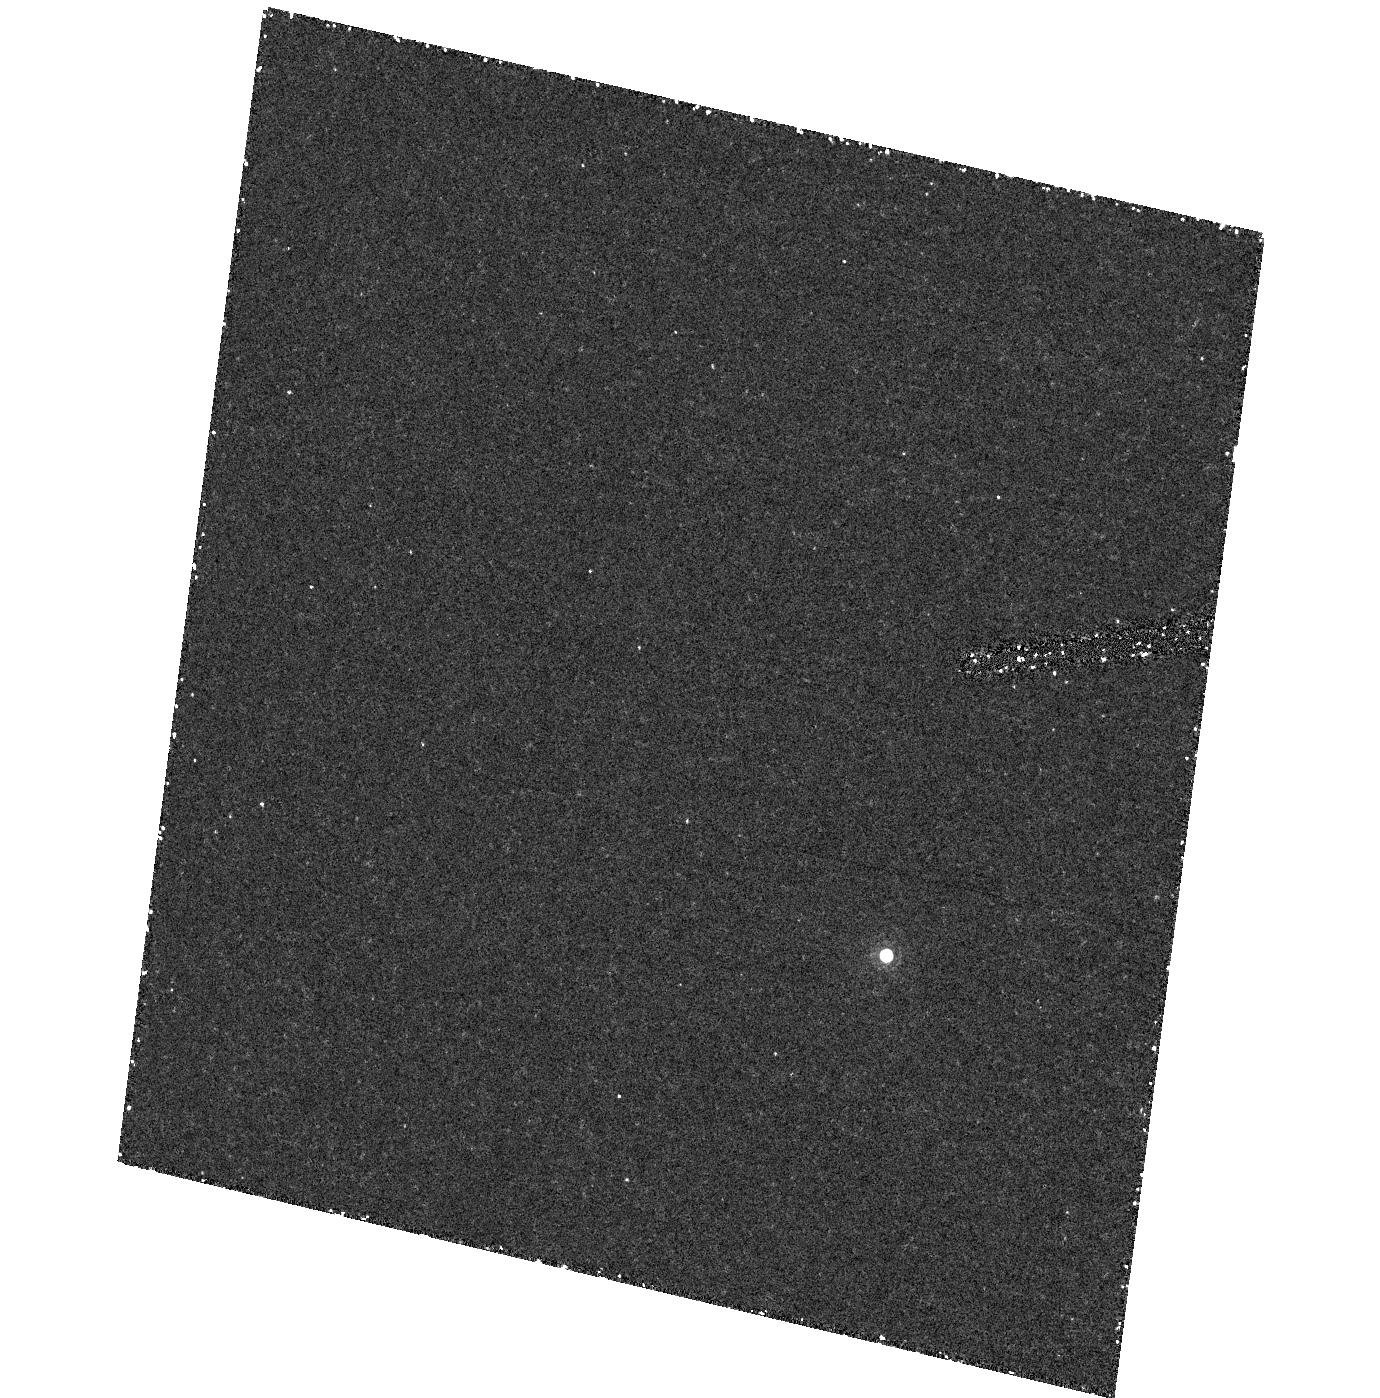
Target: field at RA 53.195°, Dec -27.914°. Instrument: ACS/HRC. Filter: F892N. Exposure: 55 min. Observation ID: hst_9352_c2_acs_hrc_f892n_j8g6c2

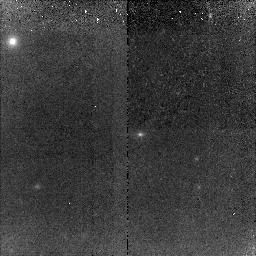
Target: SN2002ZV. Instrument: NICMOS/NIC2. Filter: F110W. Exposure: 1.5 h. Observation ID: n8g6cw010

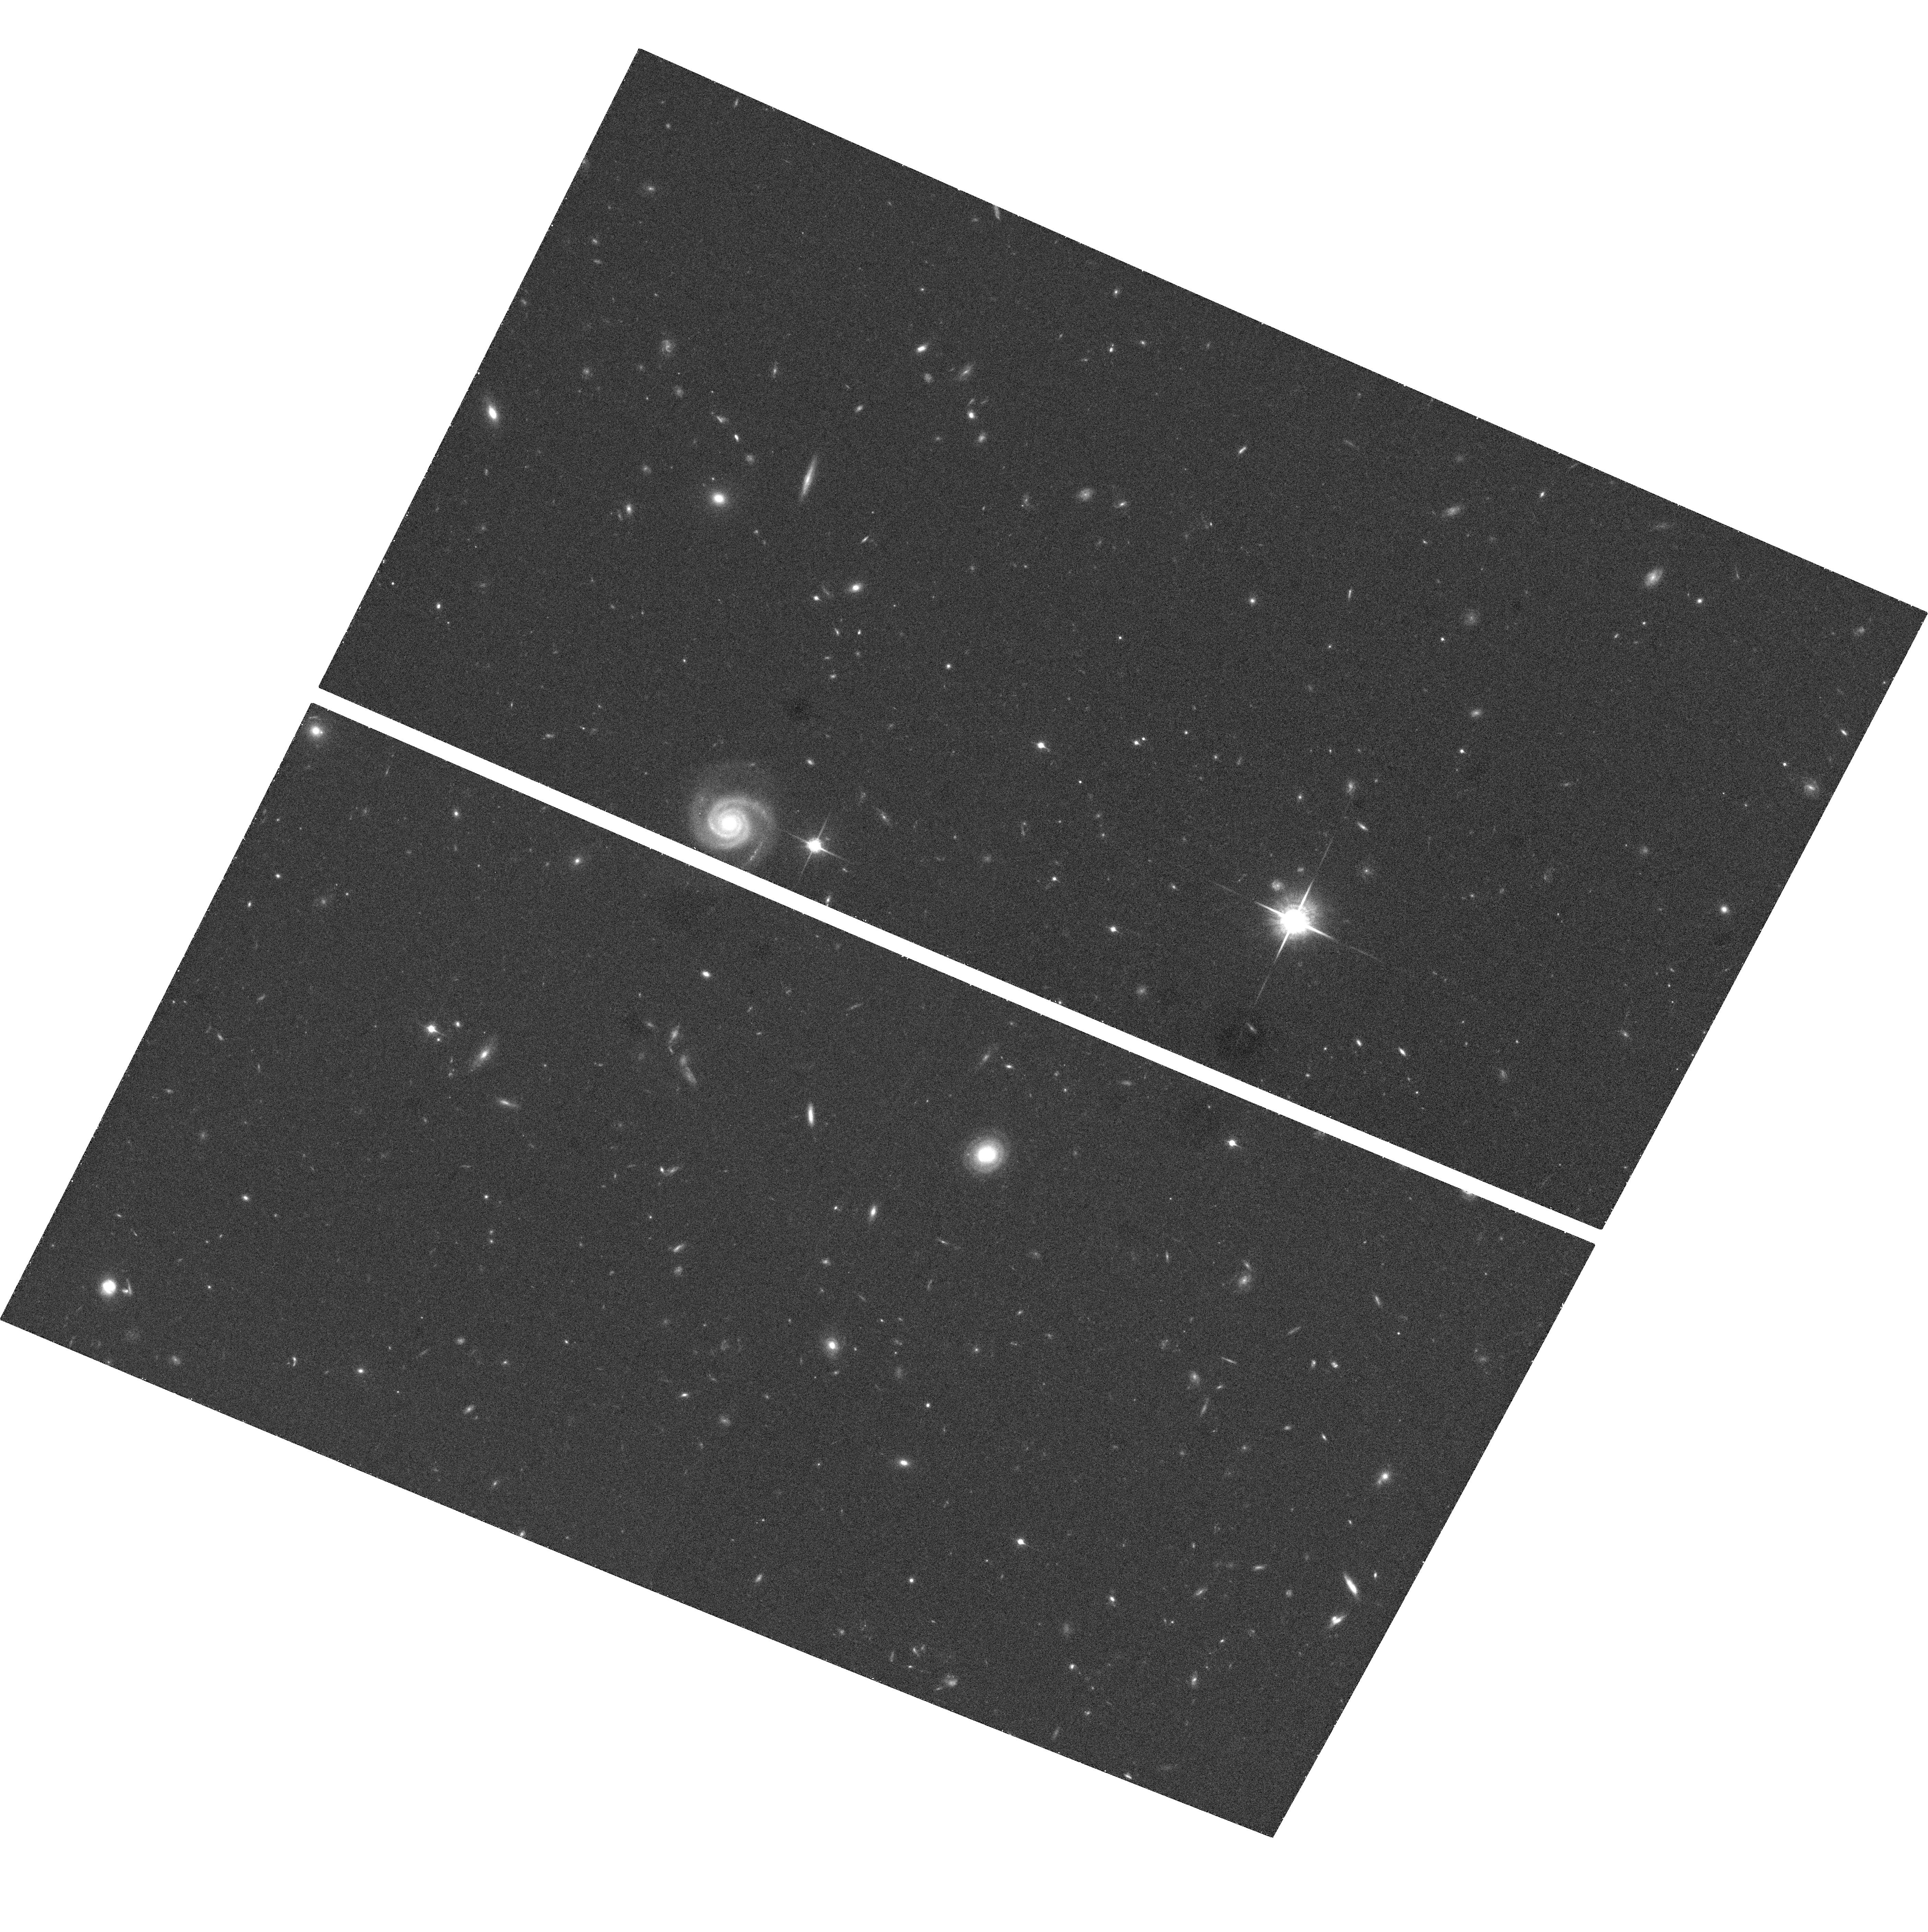
Target: SN2003ZT-ACS. Instrument: ACS/WFC. Filter: F850LP. Exposure: 32 min. Observation ID: hst_9352_z8_acs_wfc_f850lp_j8g6z8

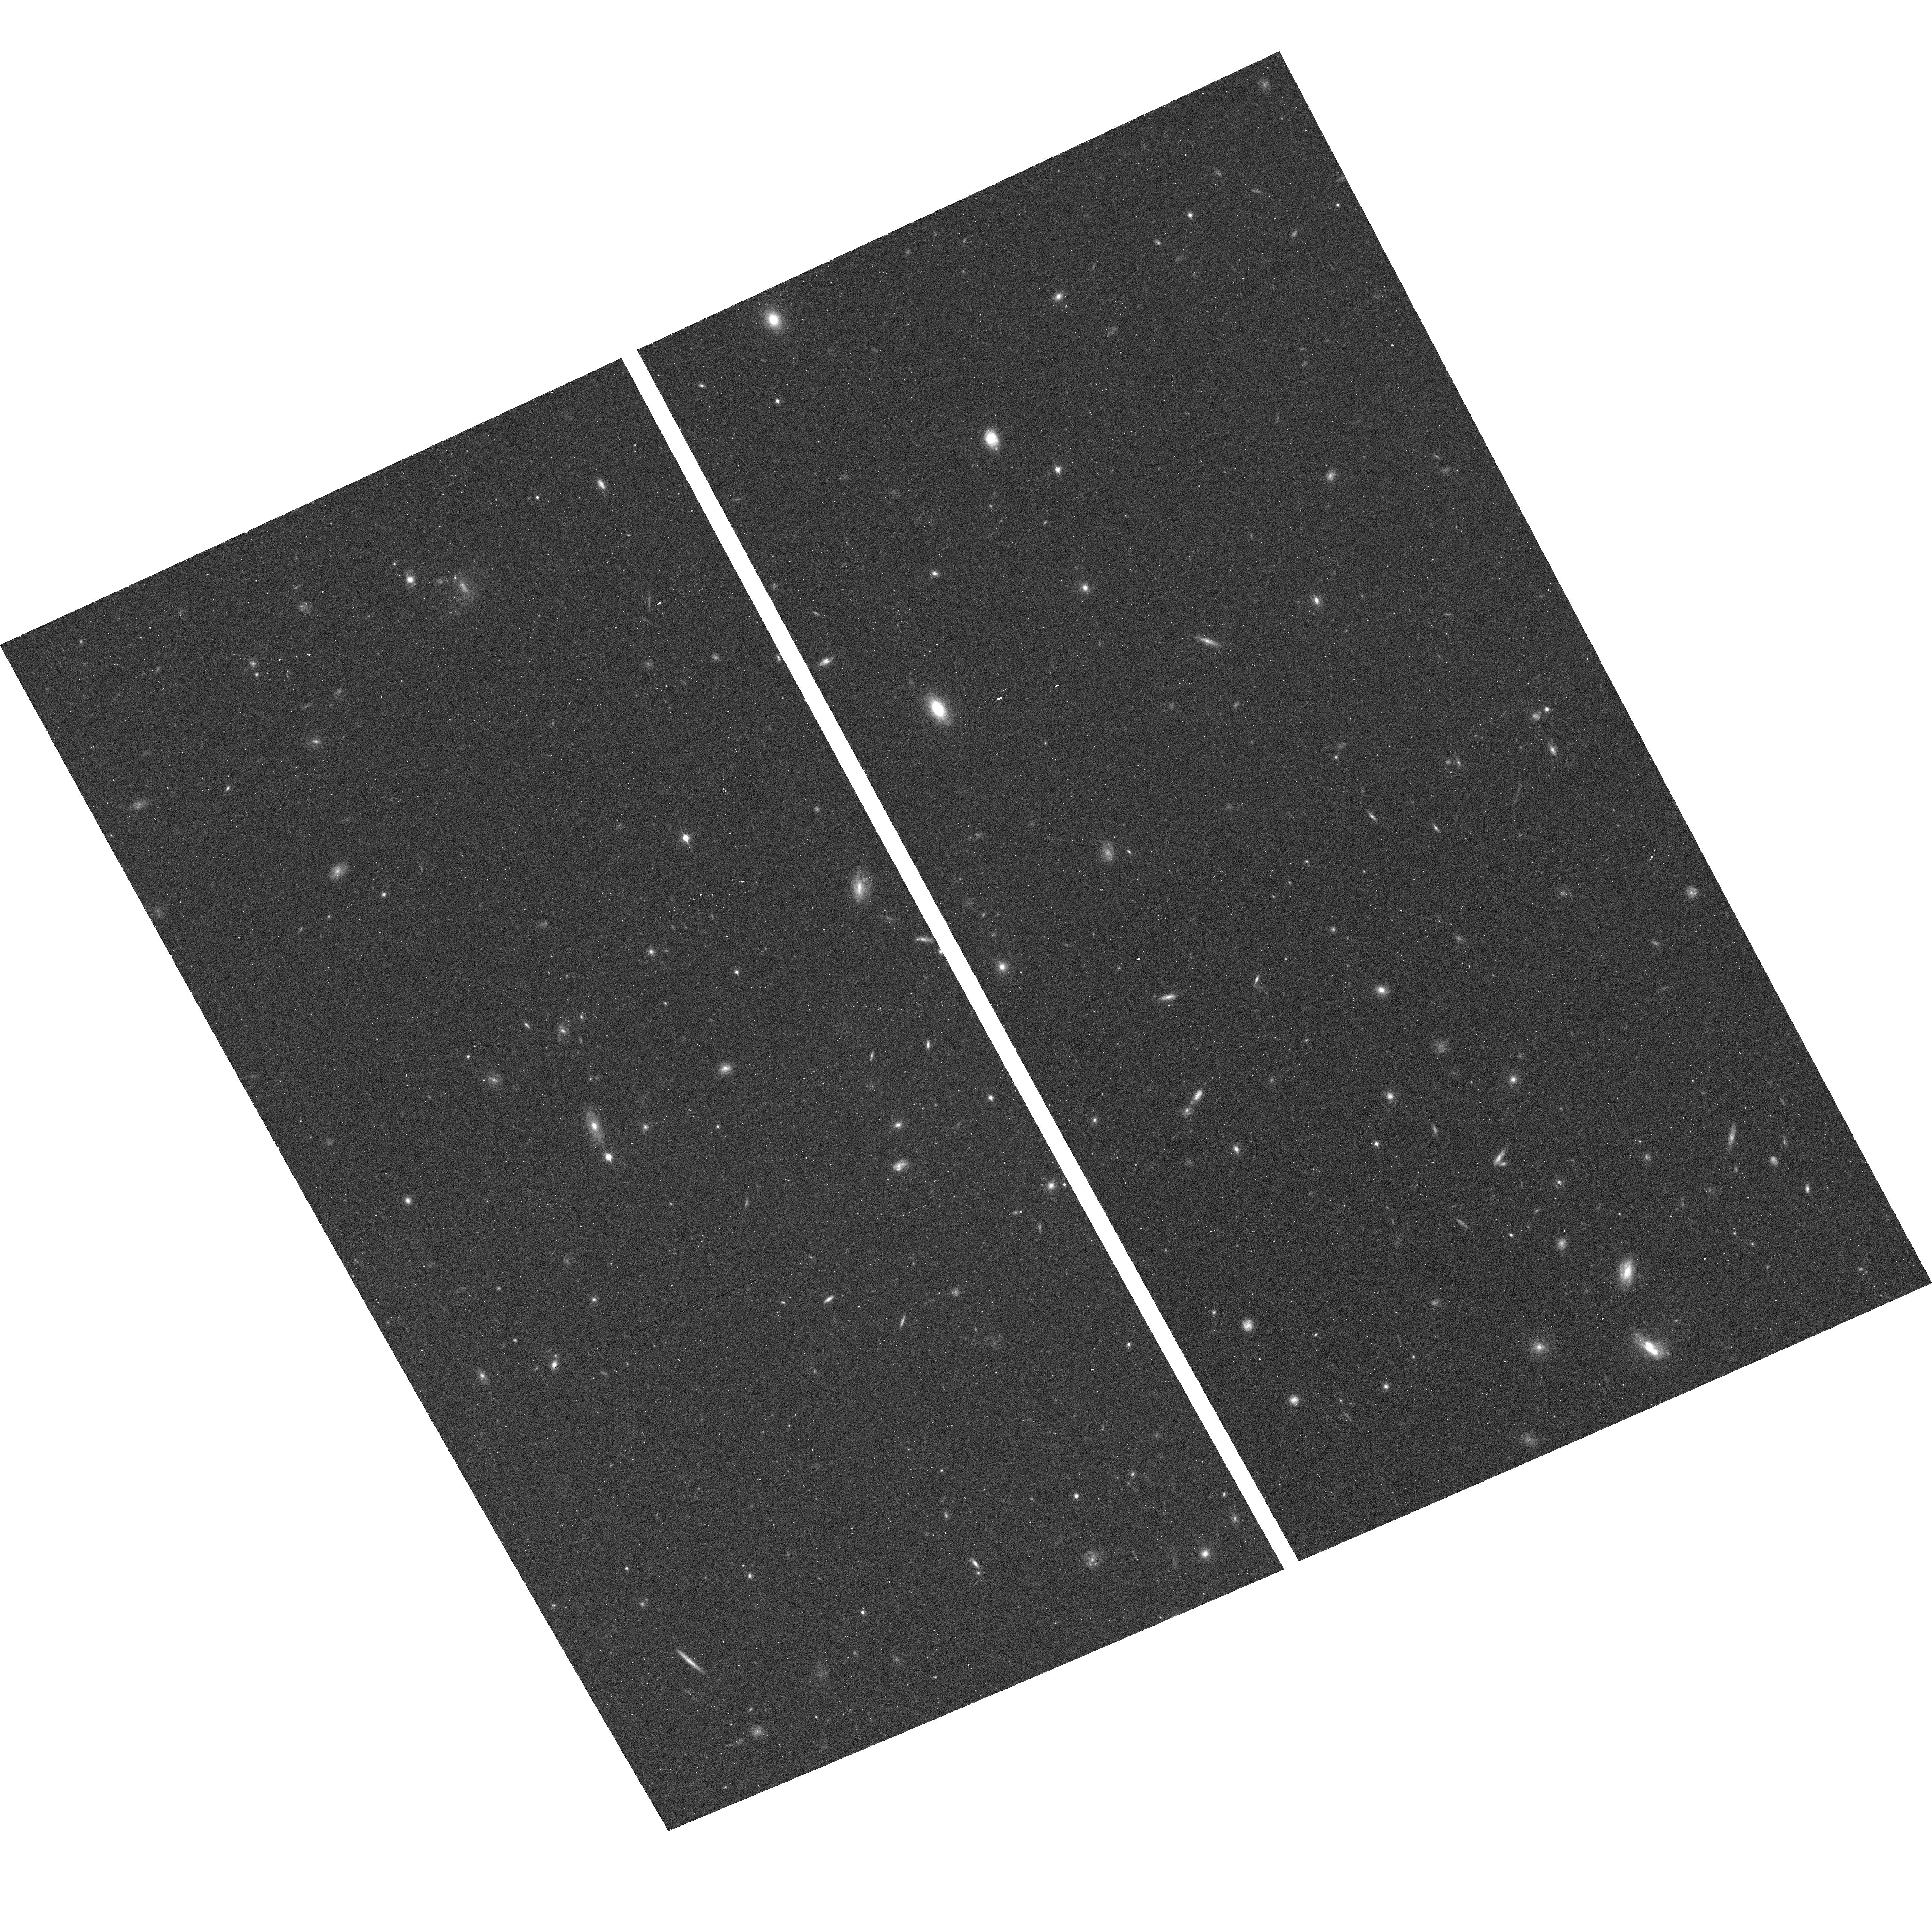
Target: SN2002DD. Instrument: ACS/WFC. Filter: F850LP. Exposure: 18 min. Observation ID: hst_9352_k1_acs_wfc_f850lp_j8g6k1

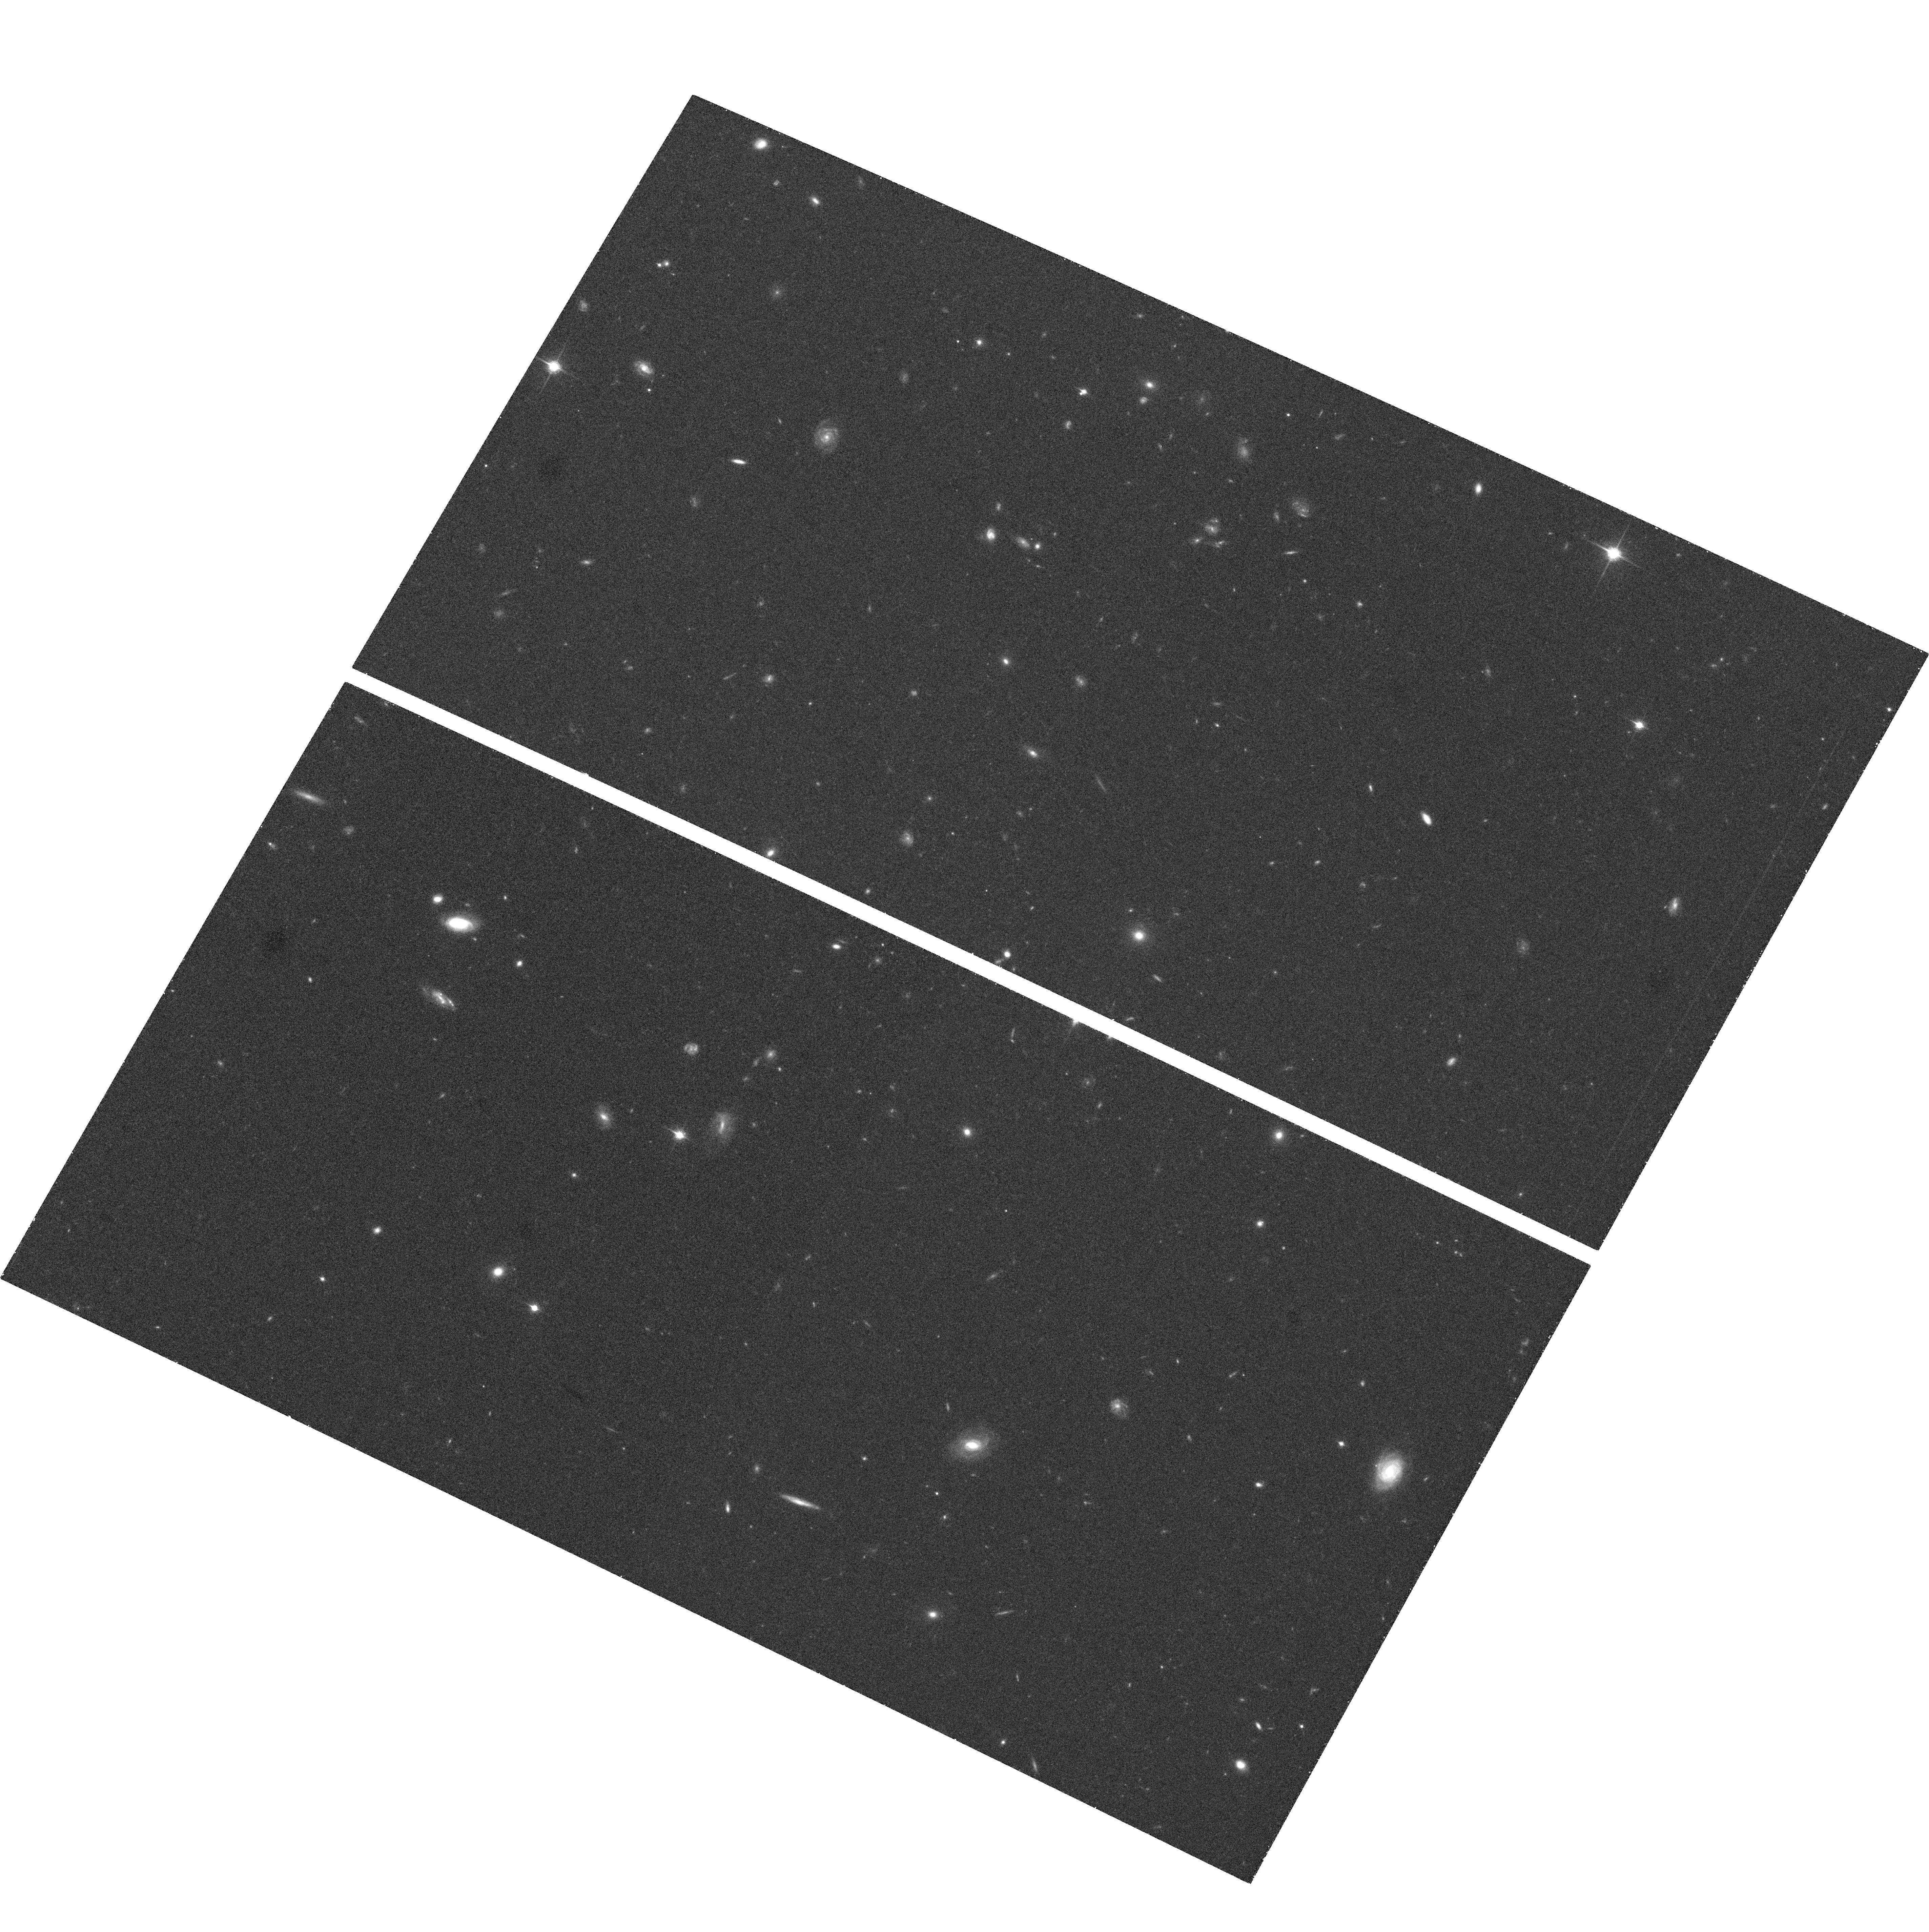
Target: SN2002ZZ. Instrument: ACS/WFC. Filter: F850LP. Exposure: 31 min. Observation ID: hst_9352_ia_acs_wfc_f850lp_j8g6ia

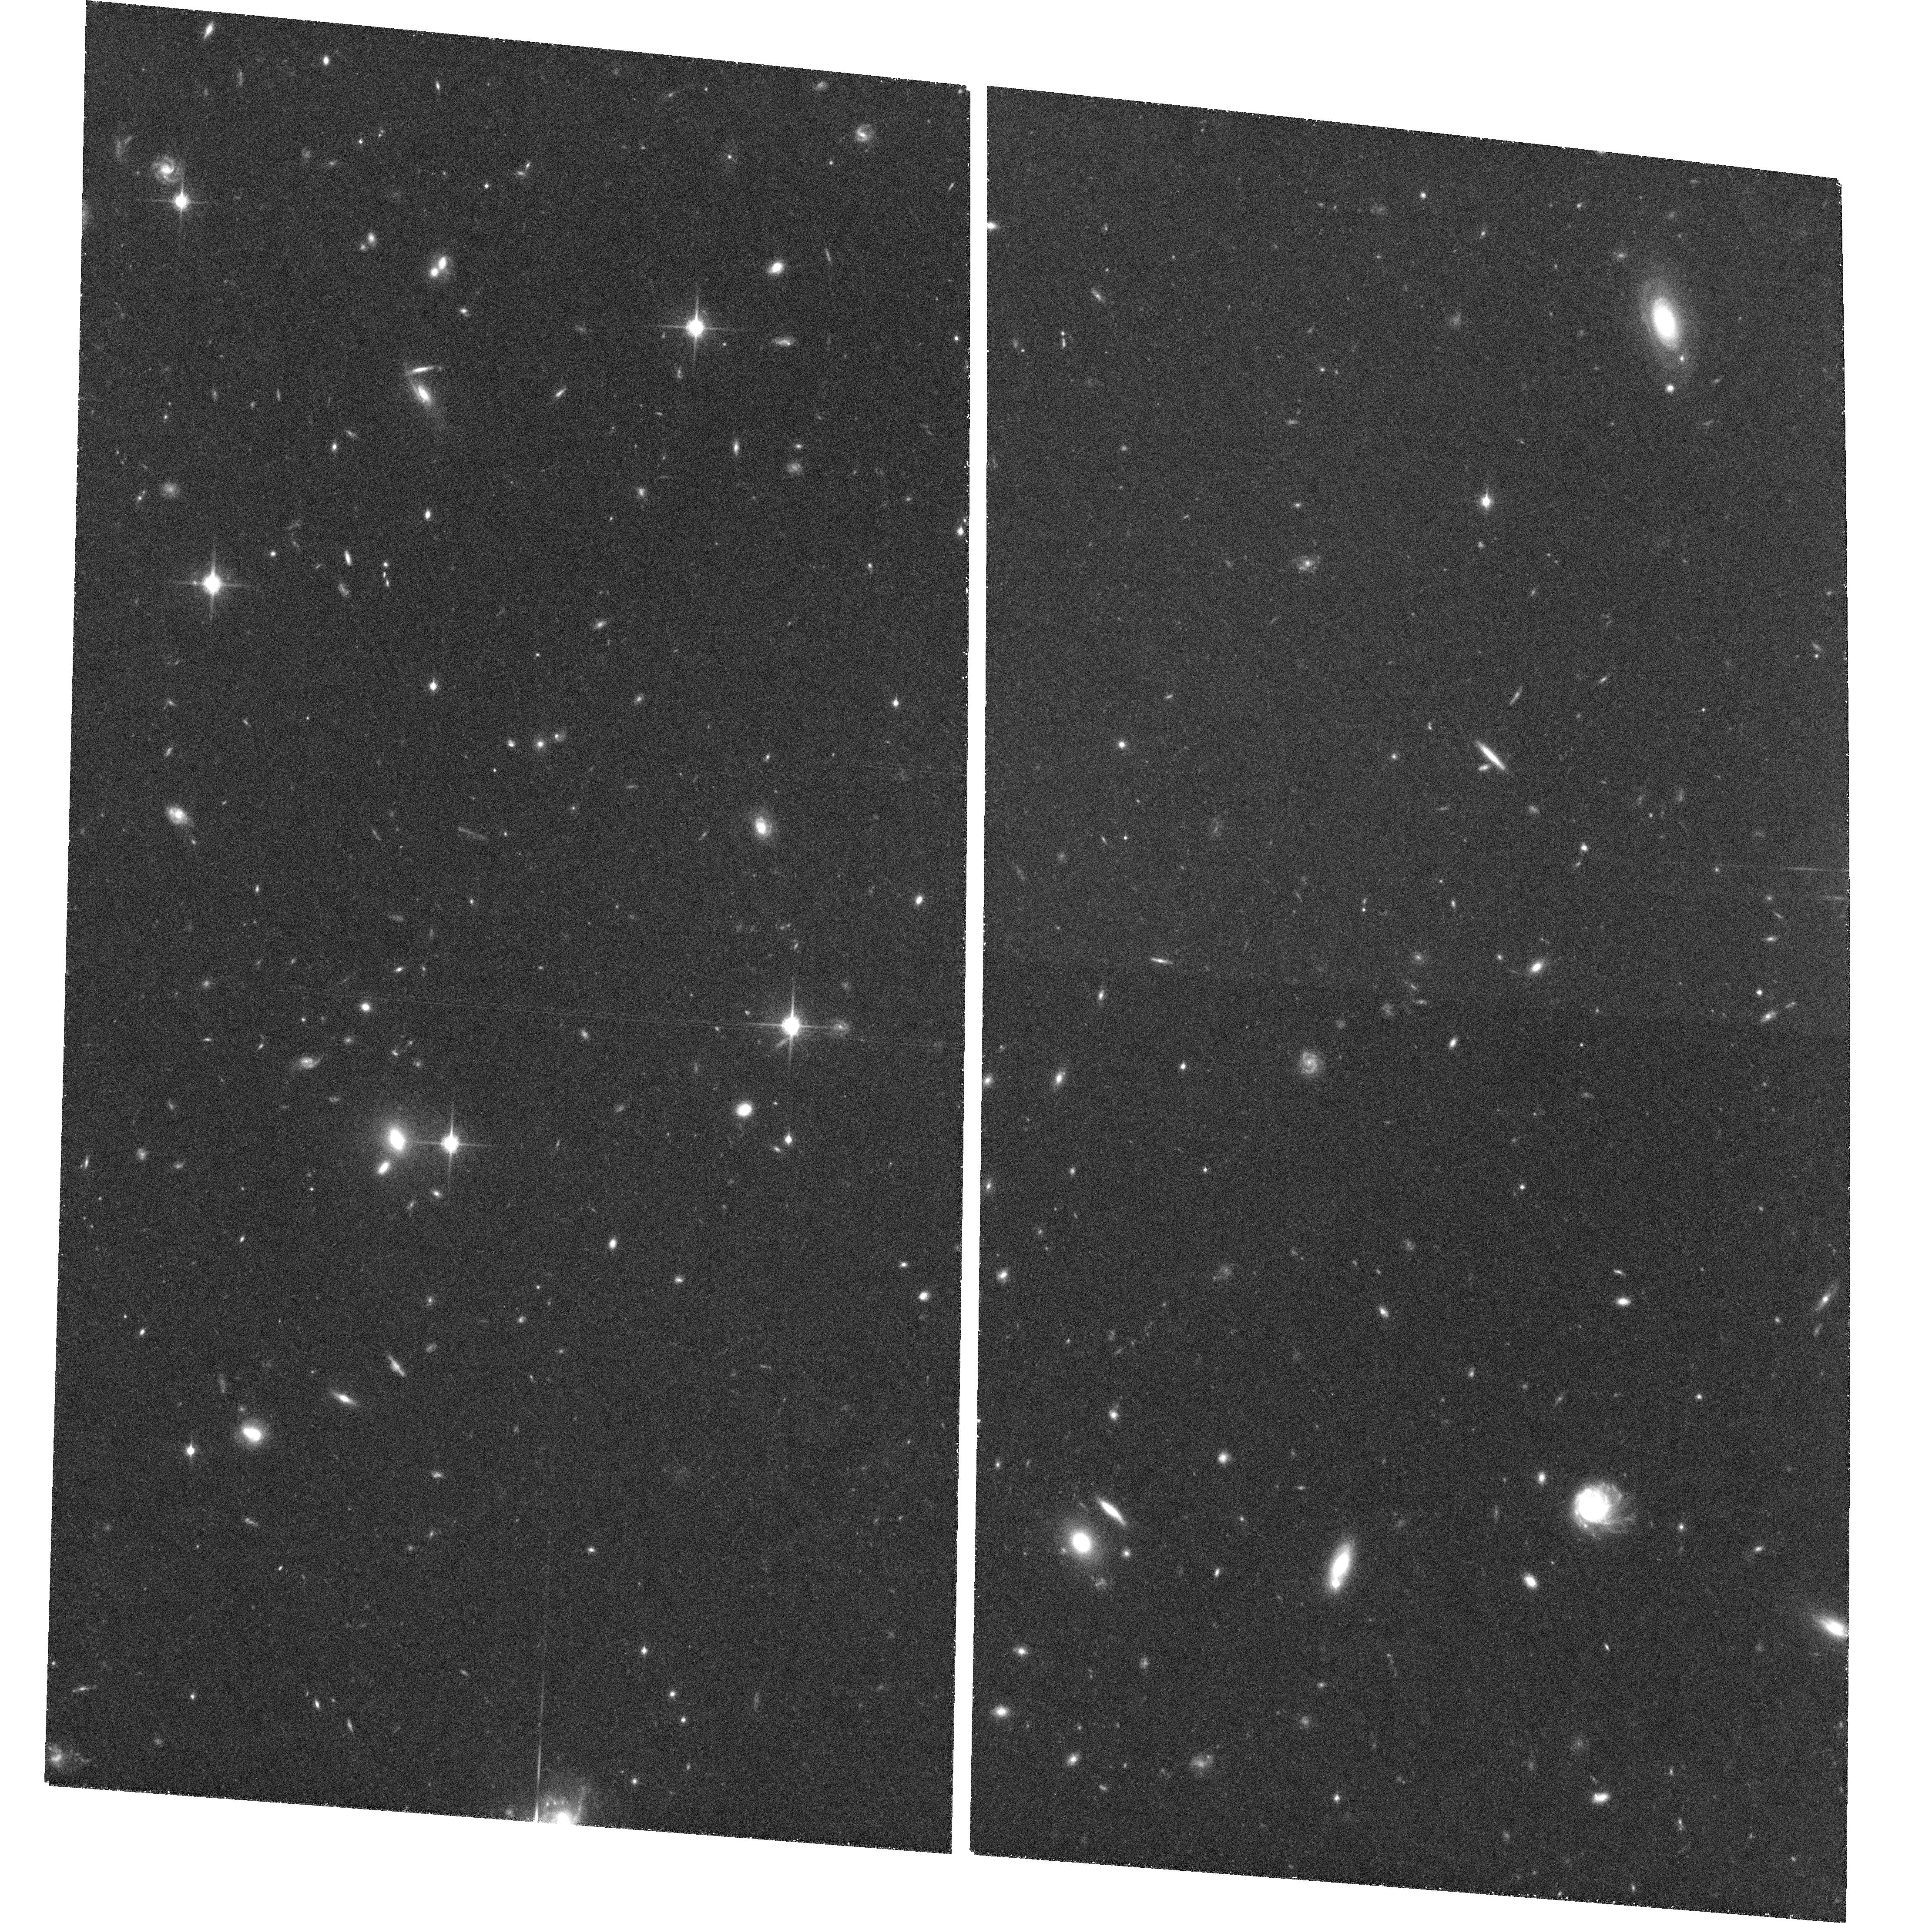
Target: SN2002ZX. Instrument: ACS/WFC. Filter: F850LP. Exposure: 1.4 h. Observation ID: hst_9352_b1_acs_wfc_f850lp_j8g6b1

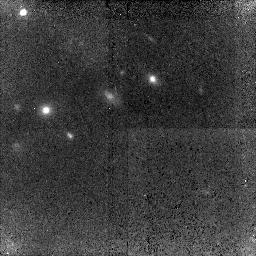
Target: SN2002ZY. Instrument: NICMOS/NIC2. Filter: F110W. Exposure: 1.5 h. Observation ID: n8g6a2010

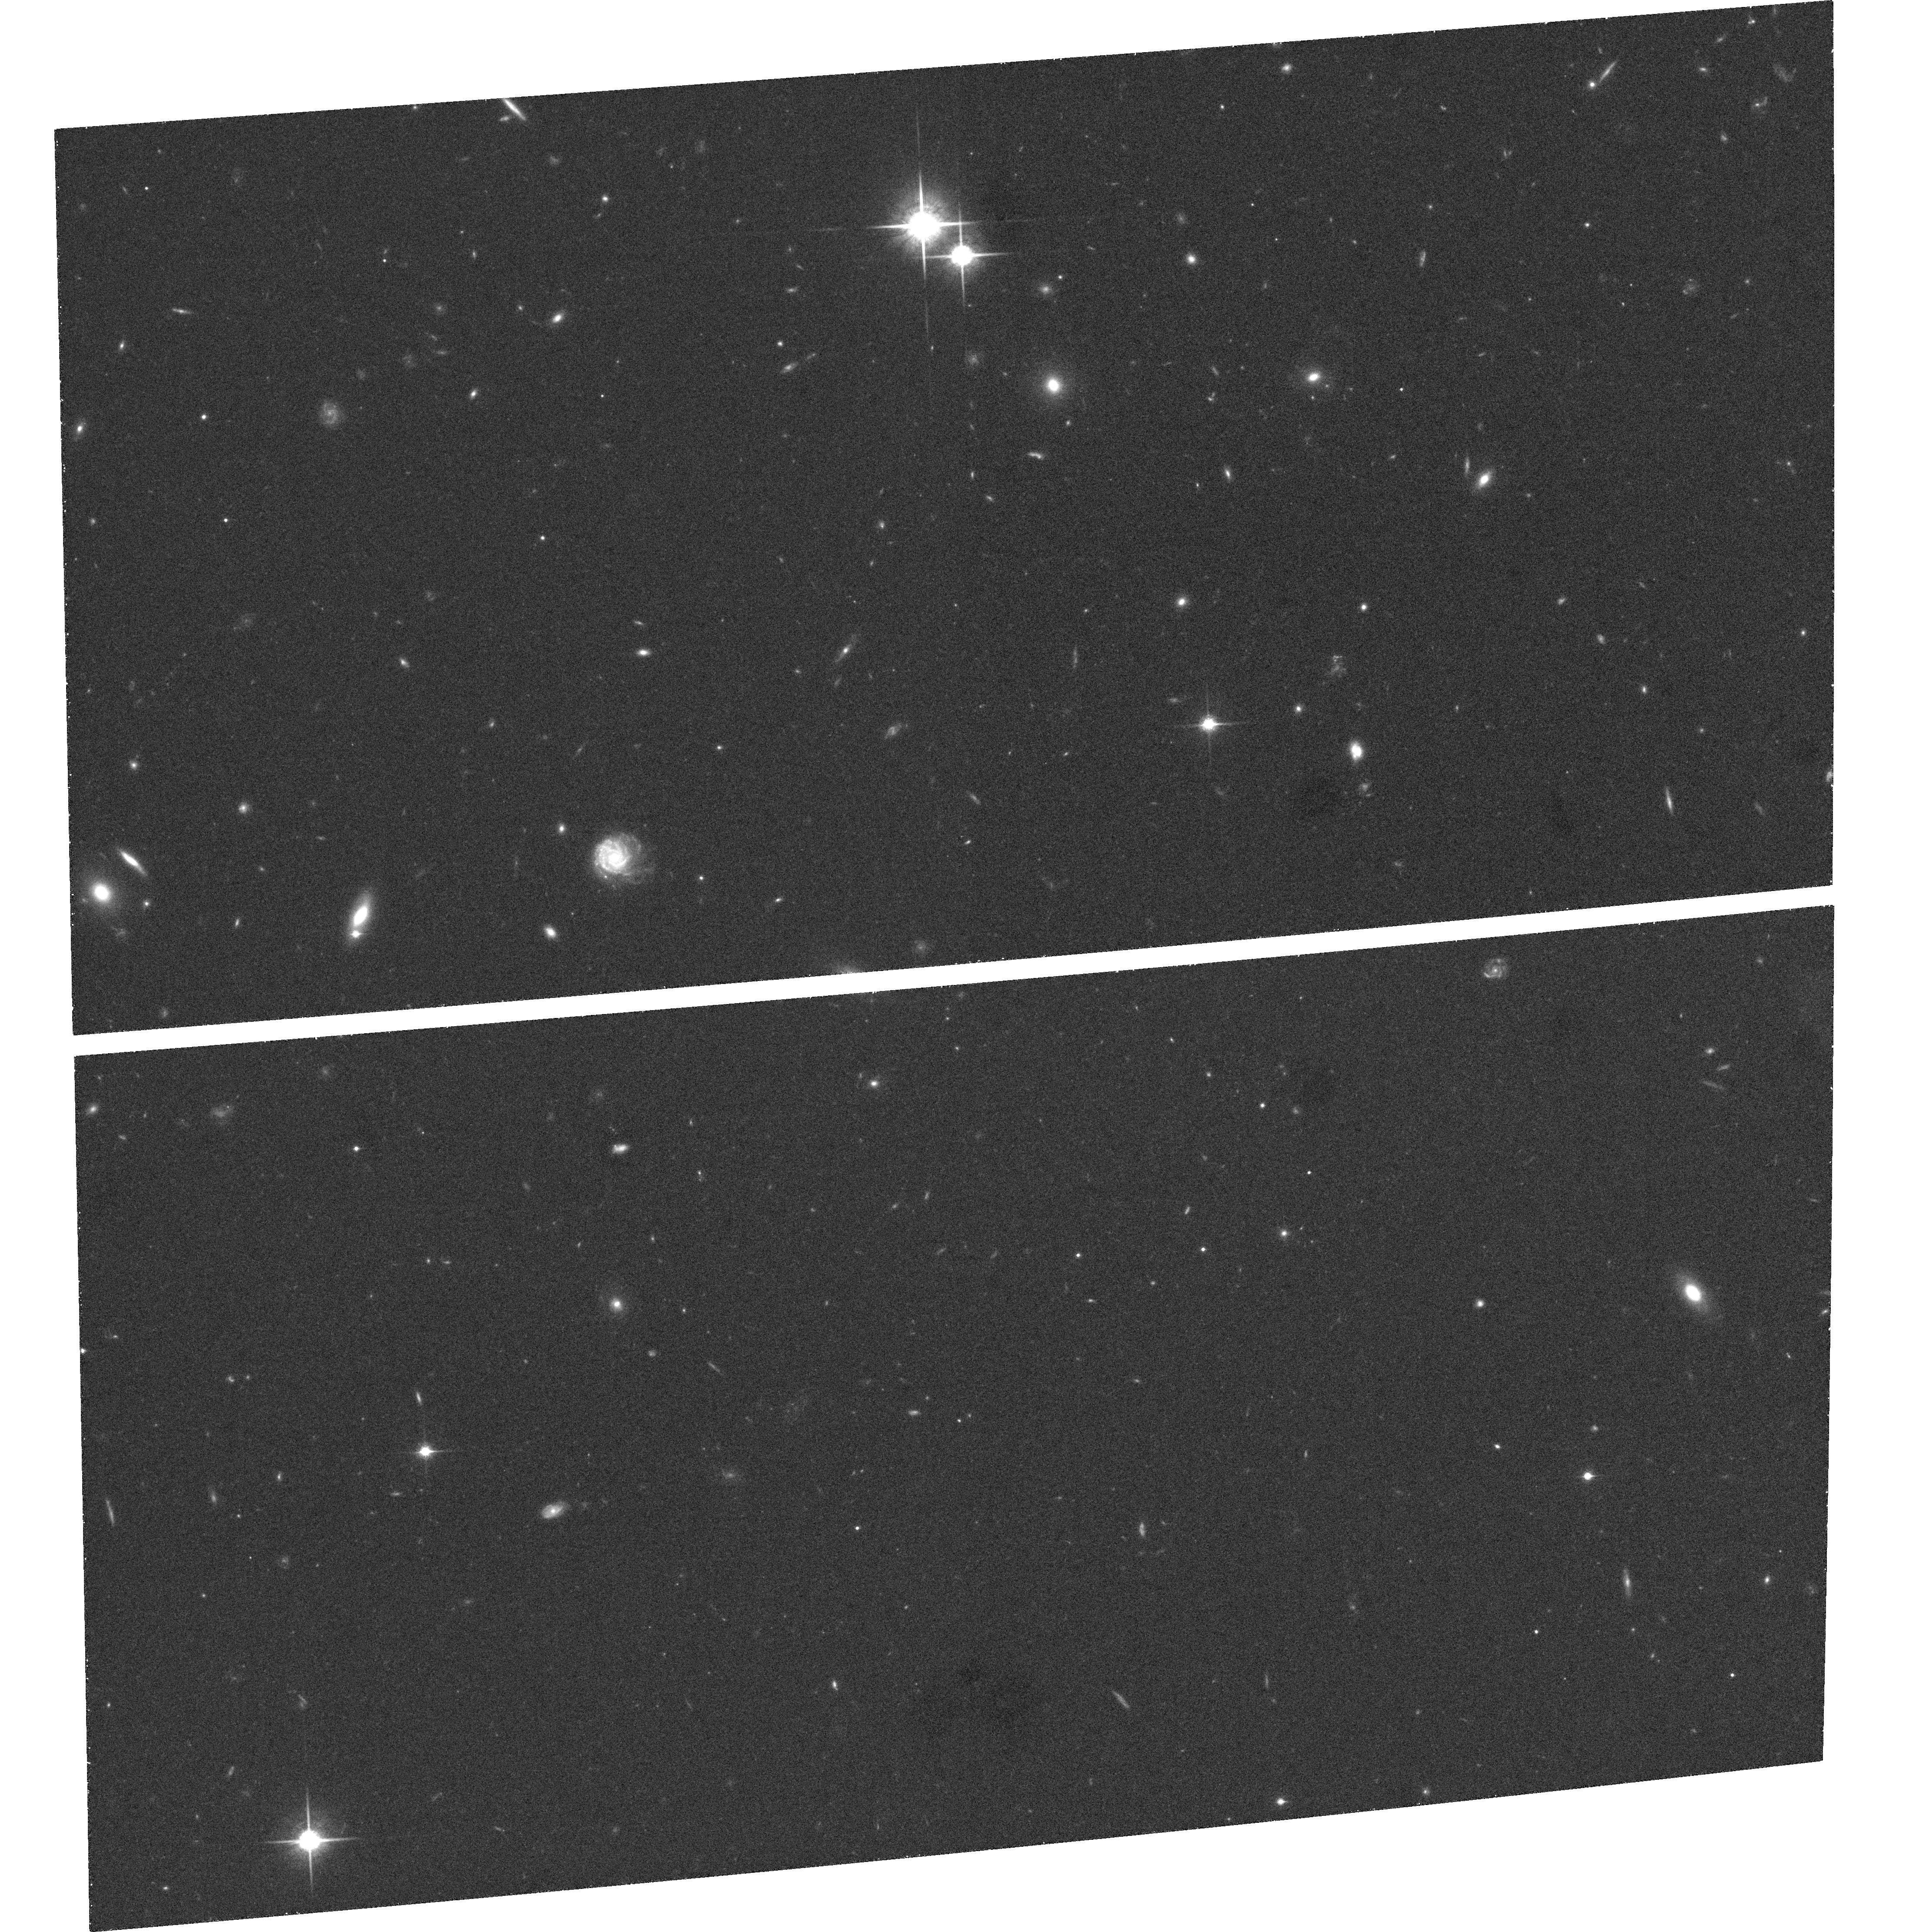
Target: SN2002ZU. Instrument: ACS/WFC. Filter: F850LP. Exposure: 33 min. Observation ID: hst_9352_f7_acs_wfc_f850lp_j8g6f7

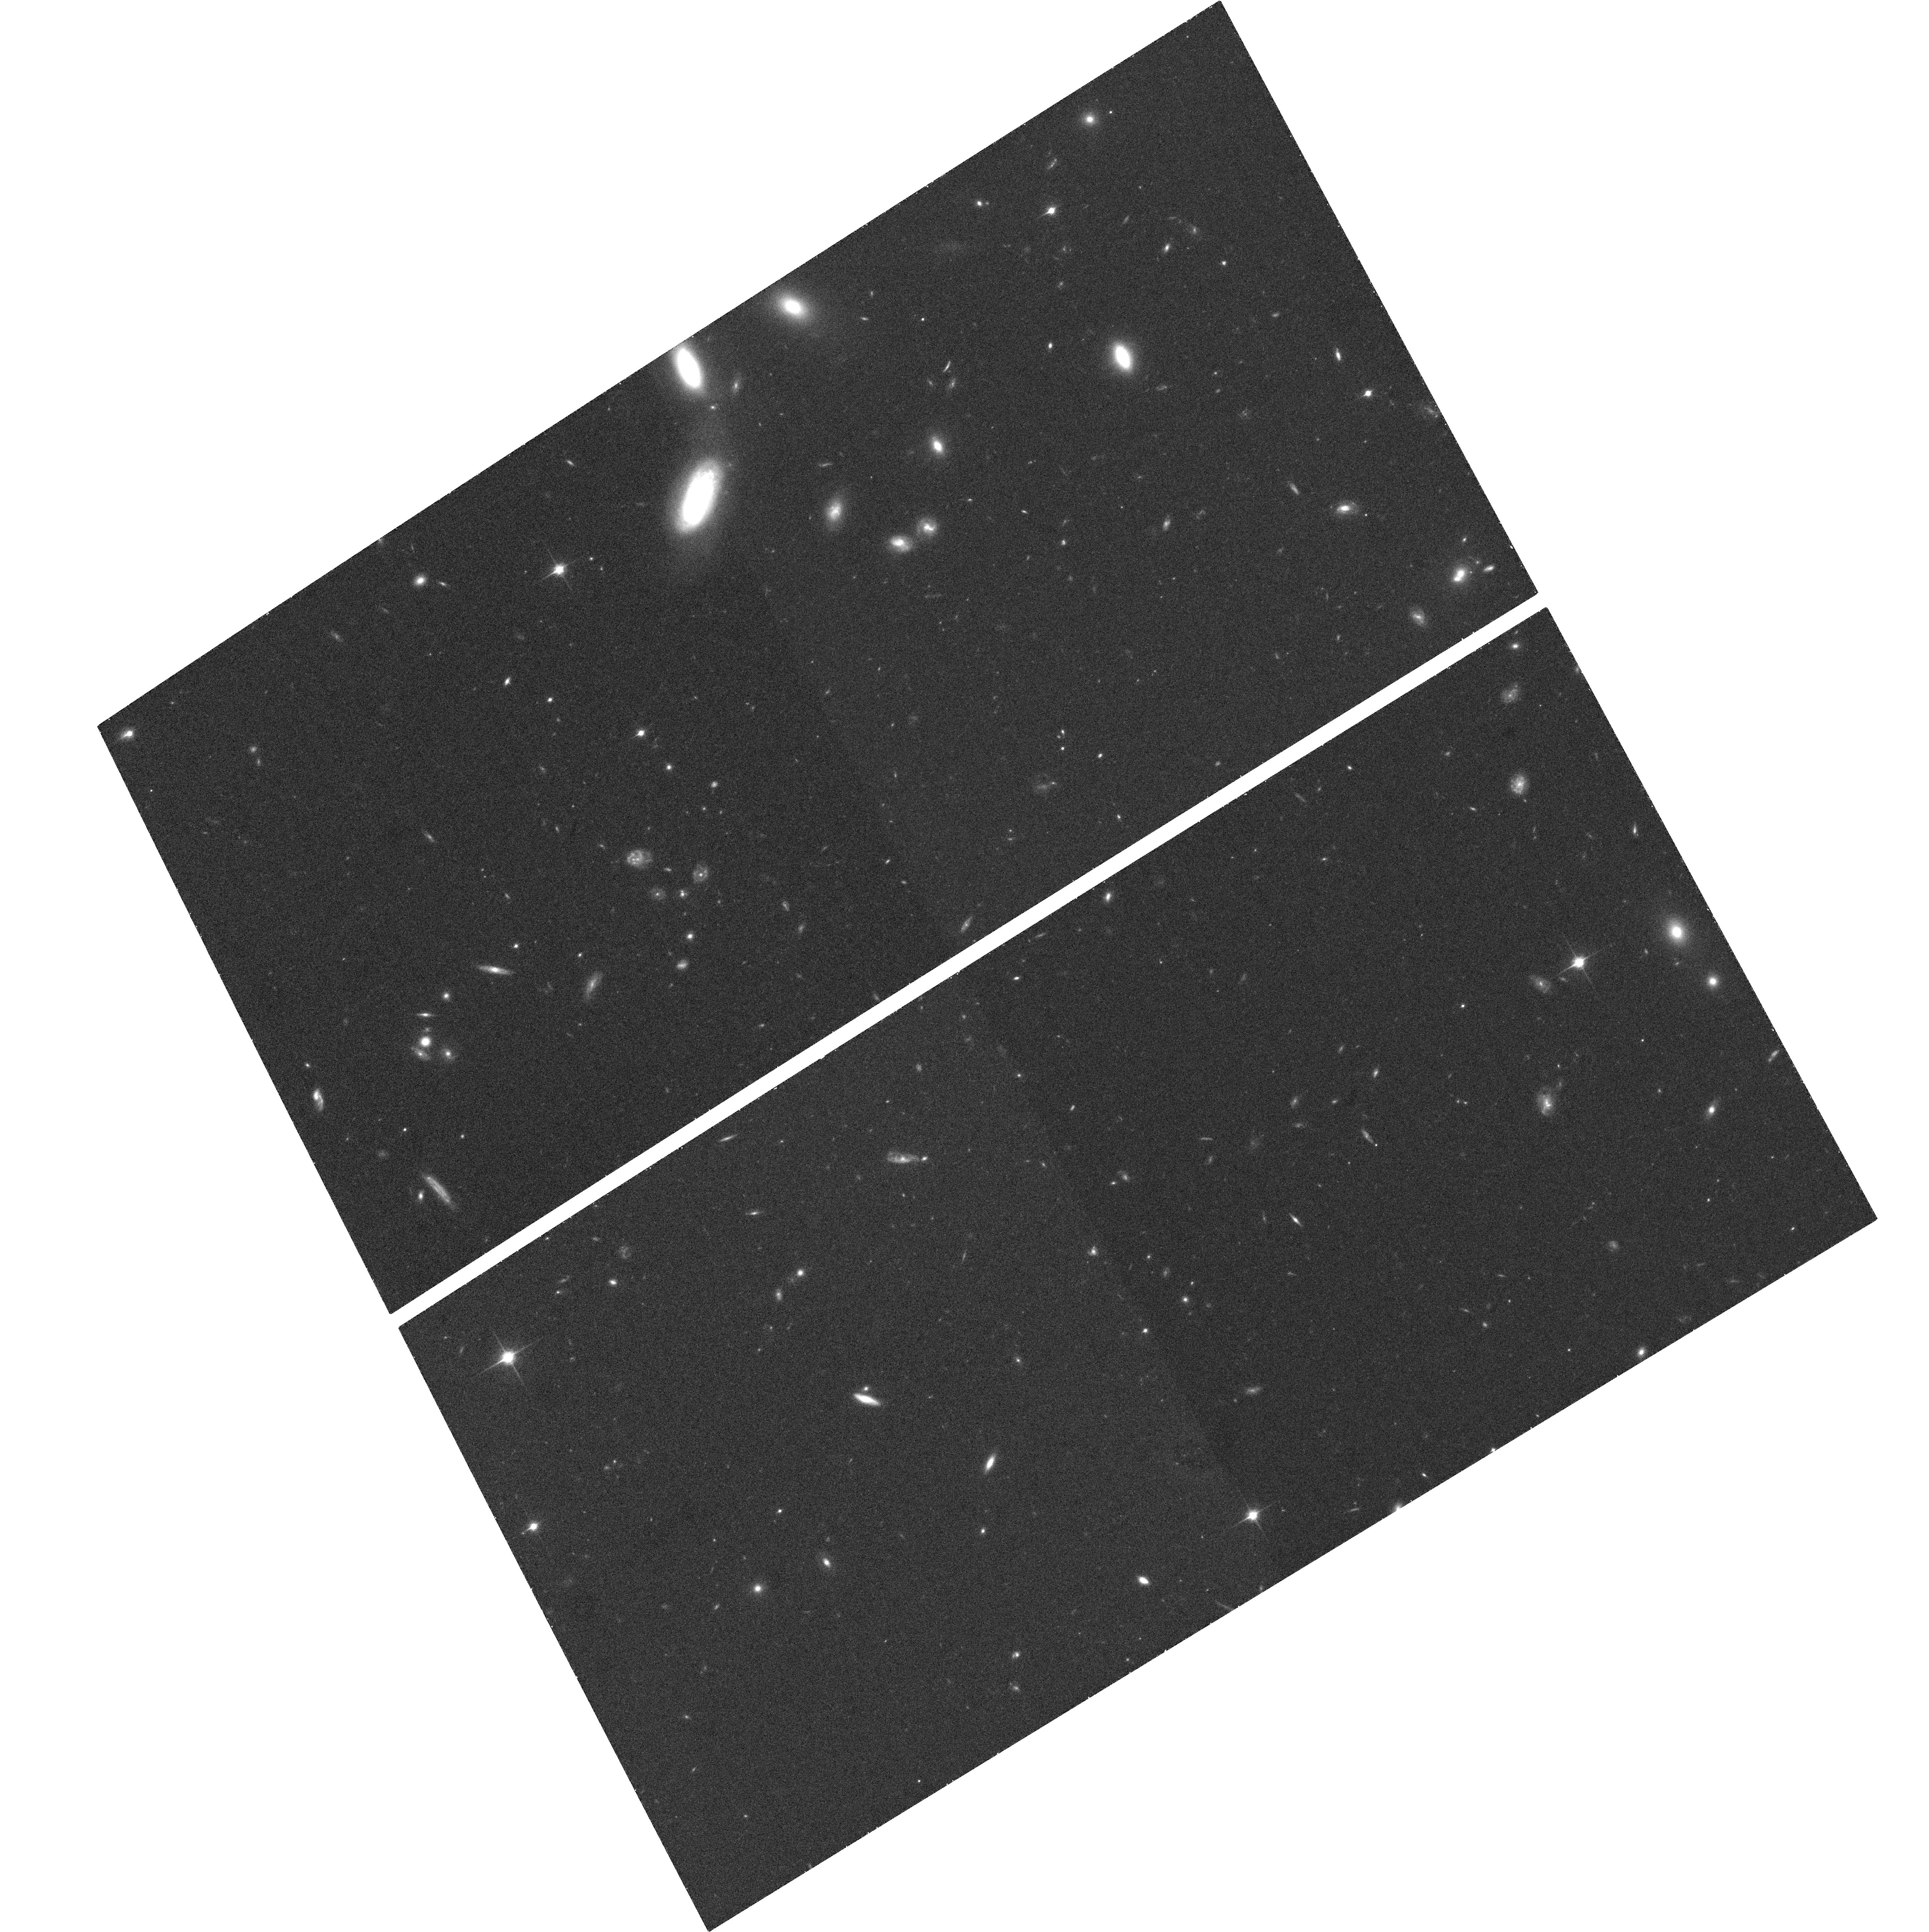
Target: SN2002ZY-POSBA. Instrument: ACS/WFC. Filter: F850LP. Exposure: 33 min. Observation ID: hst_9352_7a_acs_wfc_f850lp_j8g67a

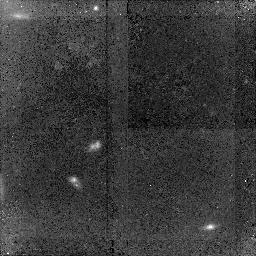
Target: SN2003ZT-NICMOS. Instrument: NICMOS/NIC2. Filter: F110W. Exposure: 1.5 h. Observation ID: n8g6z6010

The Deceleration Test from Treasury Type Ia Supernovae at Redshifts 1.2 to 1.6 (PI: Riess, Adam)

Type Ia supernovae (SNe Ia) provide the only direct evidence for an accelerating universe, an extraordinary result that needs a rigorous test. The case for cosmic acceleration rests on the observation that SNe Ia at z ~ 0.5 are ~ 0.25 mag fainter than they would be in a universe without acceleration. A powerful and straightforward way to assess the reliability of the SN Ia measurement and the conceptual framework of its interpretation is to look for cosmic deceleration at z >= 1. This would be a clear signature of a mixed dark-matter and dark-energy universe. Systematic errors in the SN Ia result attributed to grey dust or cosmic evolution of the SN Ia peak luminosity would not show this change of sign. We have demonstrated proof of this concept with a single SN Ia, SN 1997ff at z = 1.7, found and followed by HST. The results suggest an early epoch of deceleration, but this is too important a conclusion to rest on just one object. Here we propose to use HST for observations of six SNe Ia in the range 1.2 <= z <= 1.6, that will be discovered as a byproduct from proposed Treasury programs for high-latitude ACS surveys. Six objects will provide a much firmer foundation for a conclusion that touches on important questions of fundamental physics.